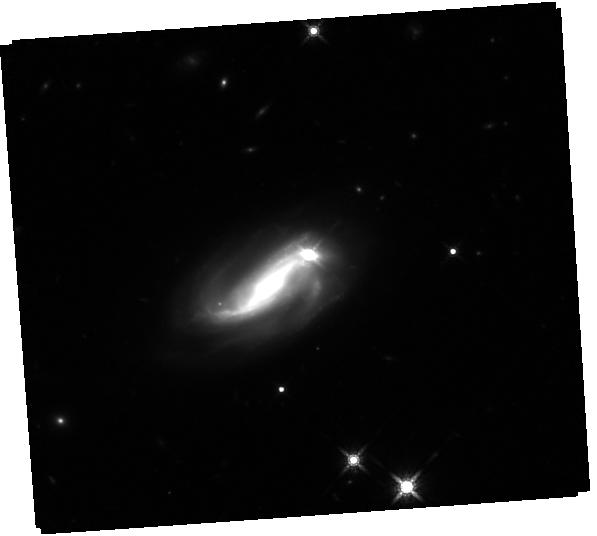
Target: RXJ1756.4+5235
Instrument: WFC3/IR
Filter: F160W
Exposure: 44 min
Observation ID: hst_16063_01_wfc3_ir_f160w_ie9501

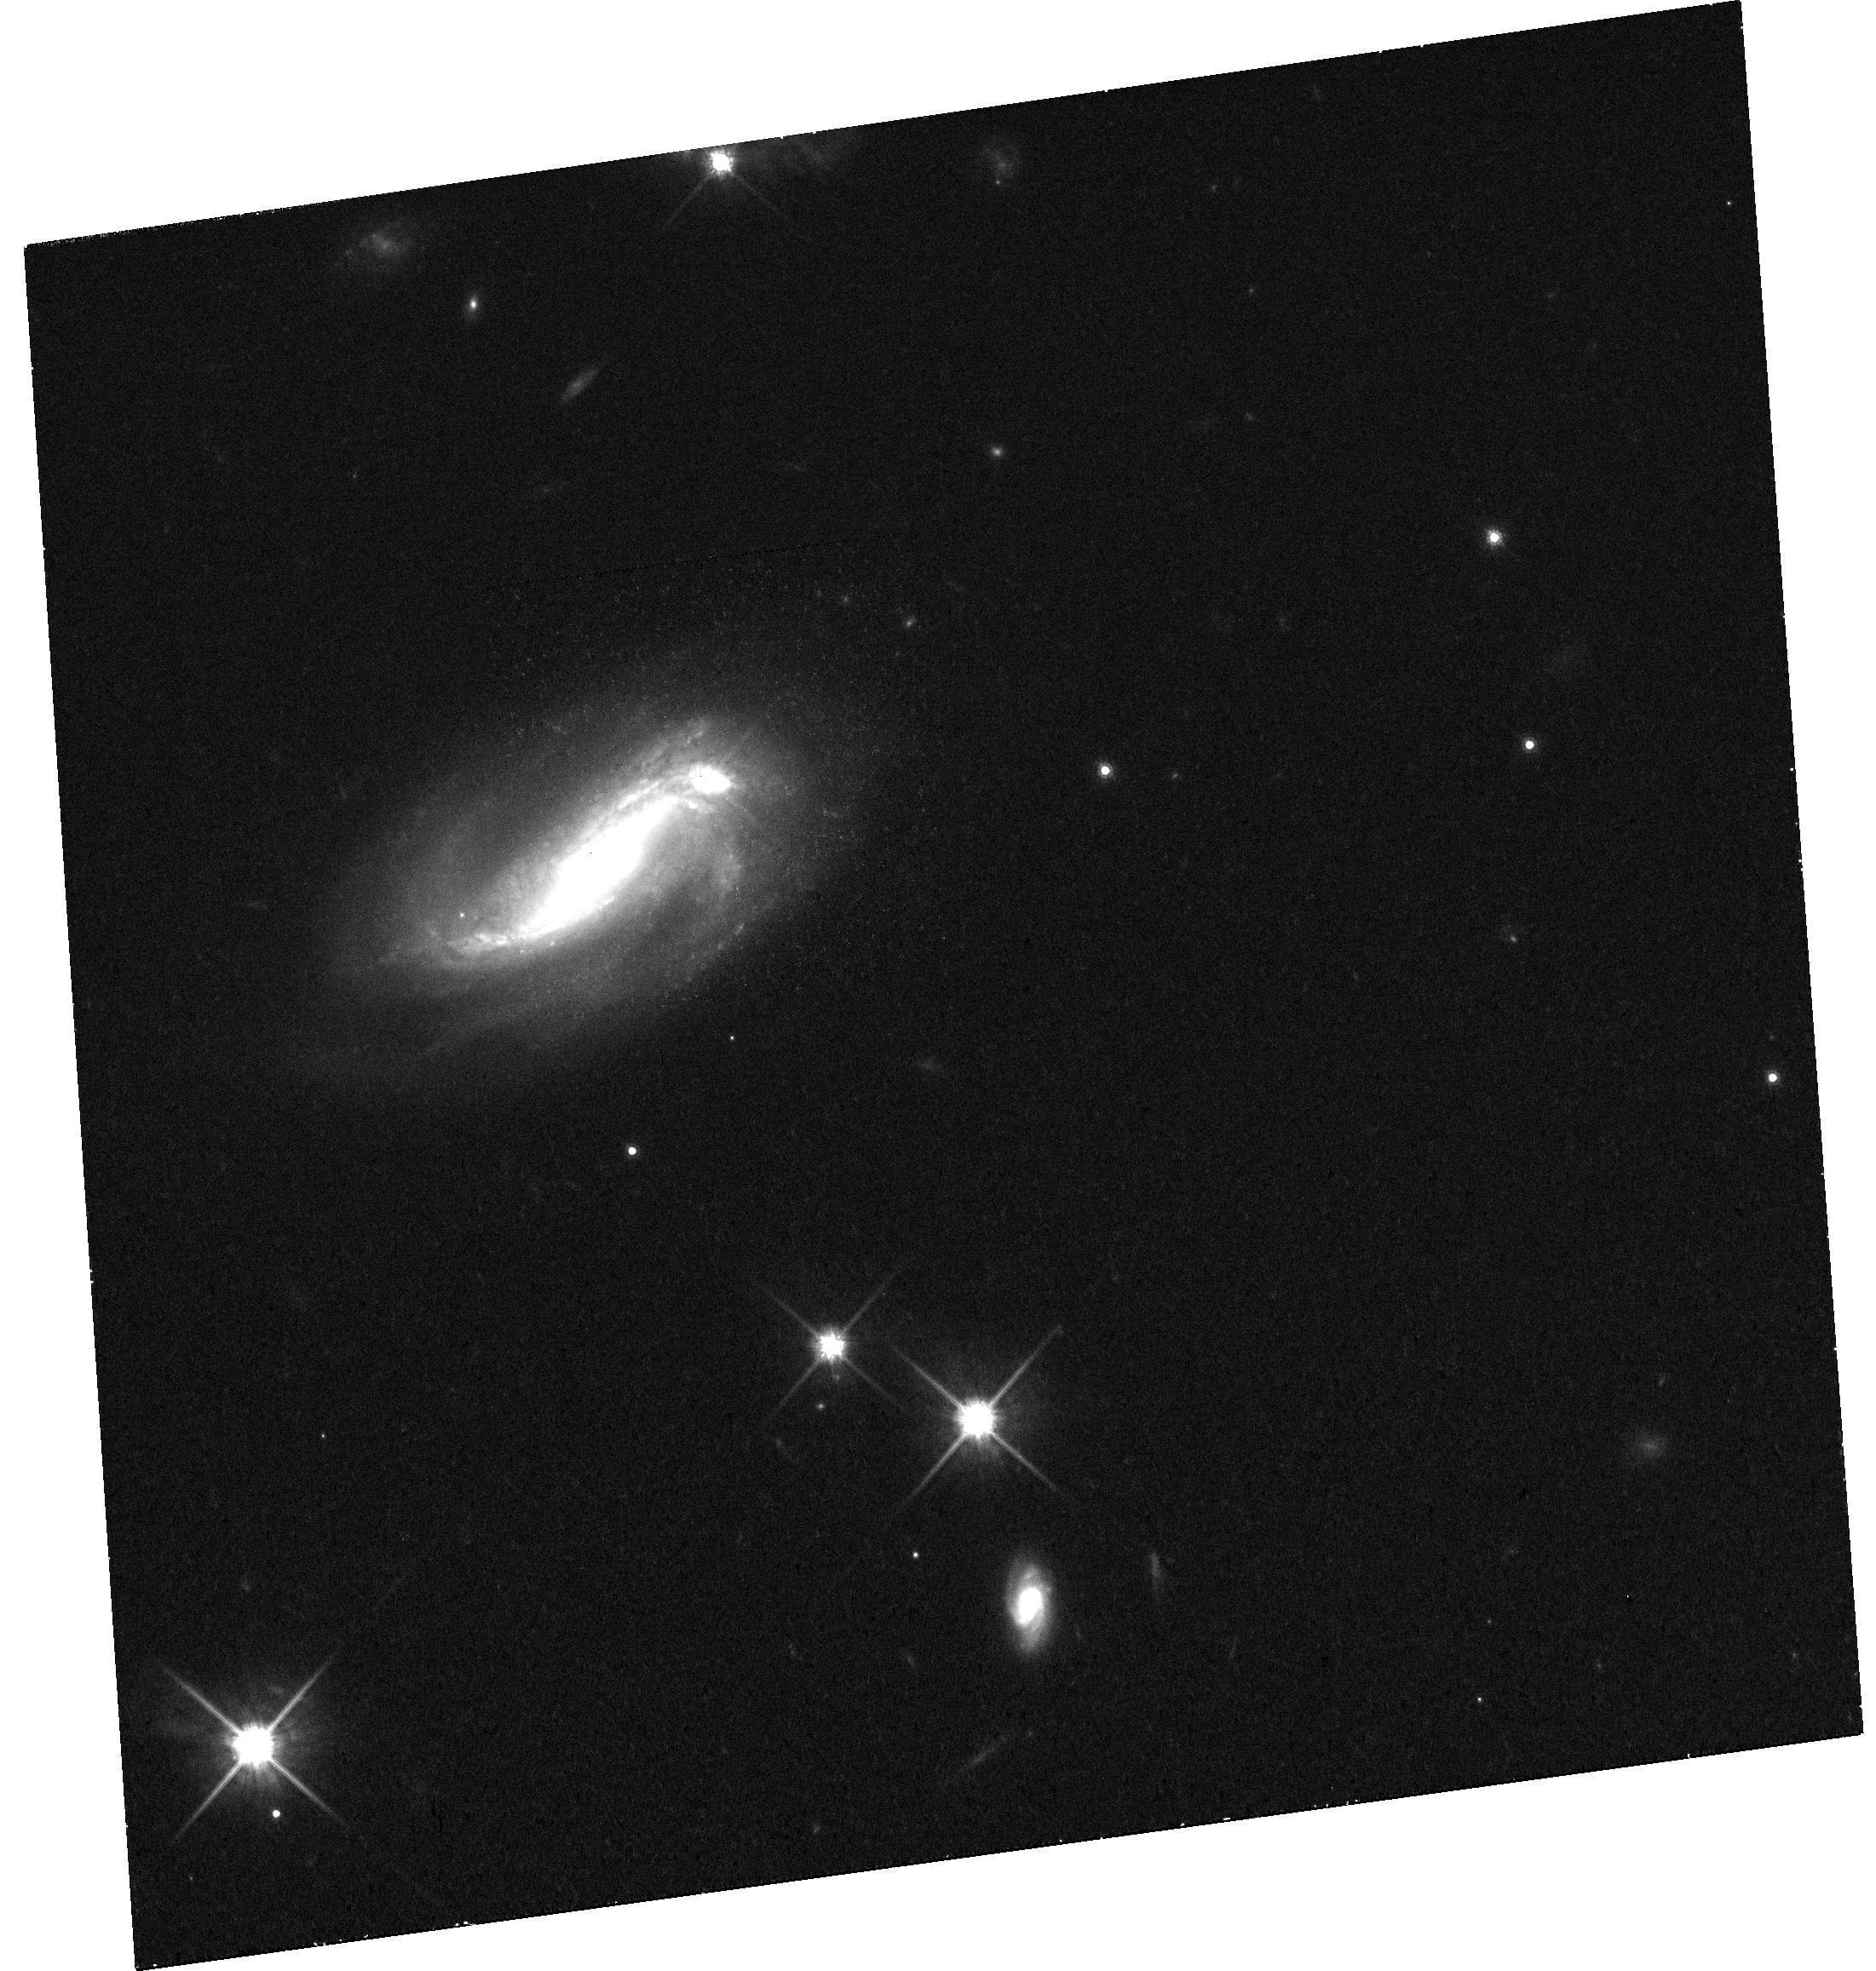
Target: RXJ1756.4+5235
Instrument: WFC3/UVIS
Filter: F814W
Exposure: 40 min
Observation ID: hst_16063_01_wfc3_uvis_f814w_ie9501

The First Glimpse of A Candidate Recoiling Black Hole (PI: Koss, Michael J)

The coalescence of binary supermassive black holes (SMBH) in galaxy mergers is thought to constitute the strongest source of gravitational waves. Theory suggests these waves carry momentum causing the merged black hole to experience a velocity recoil or kick that displaces or indeed ejects it from the center of its host galaxy. We request the first XMM-Newton and HST imaging of RXJ1756.4+5235, a source with an o ffset broad line point source that is offset from the nucleus of a nearby galaxy to resolve whether the source is a potential recoiling black hole or a close dual AGN.